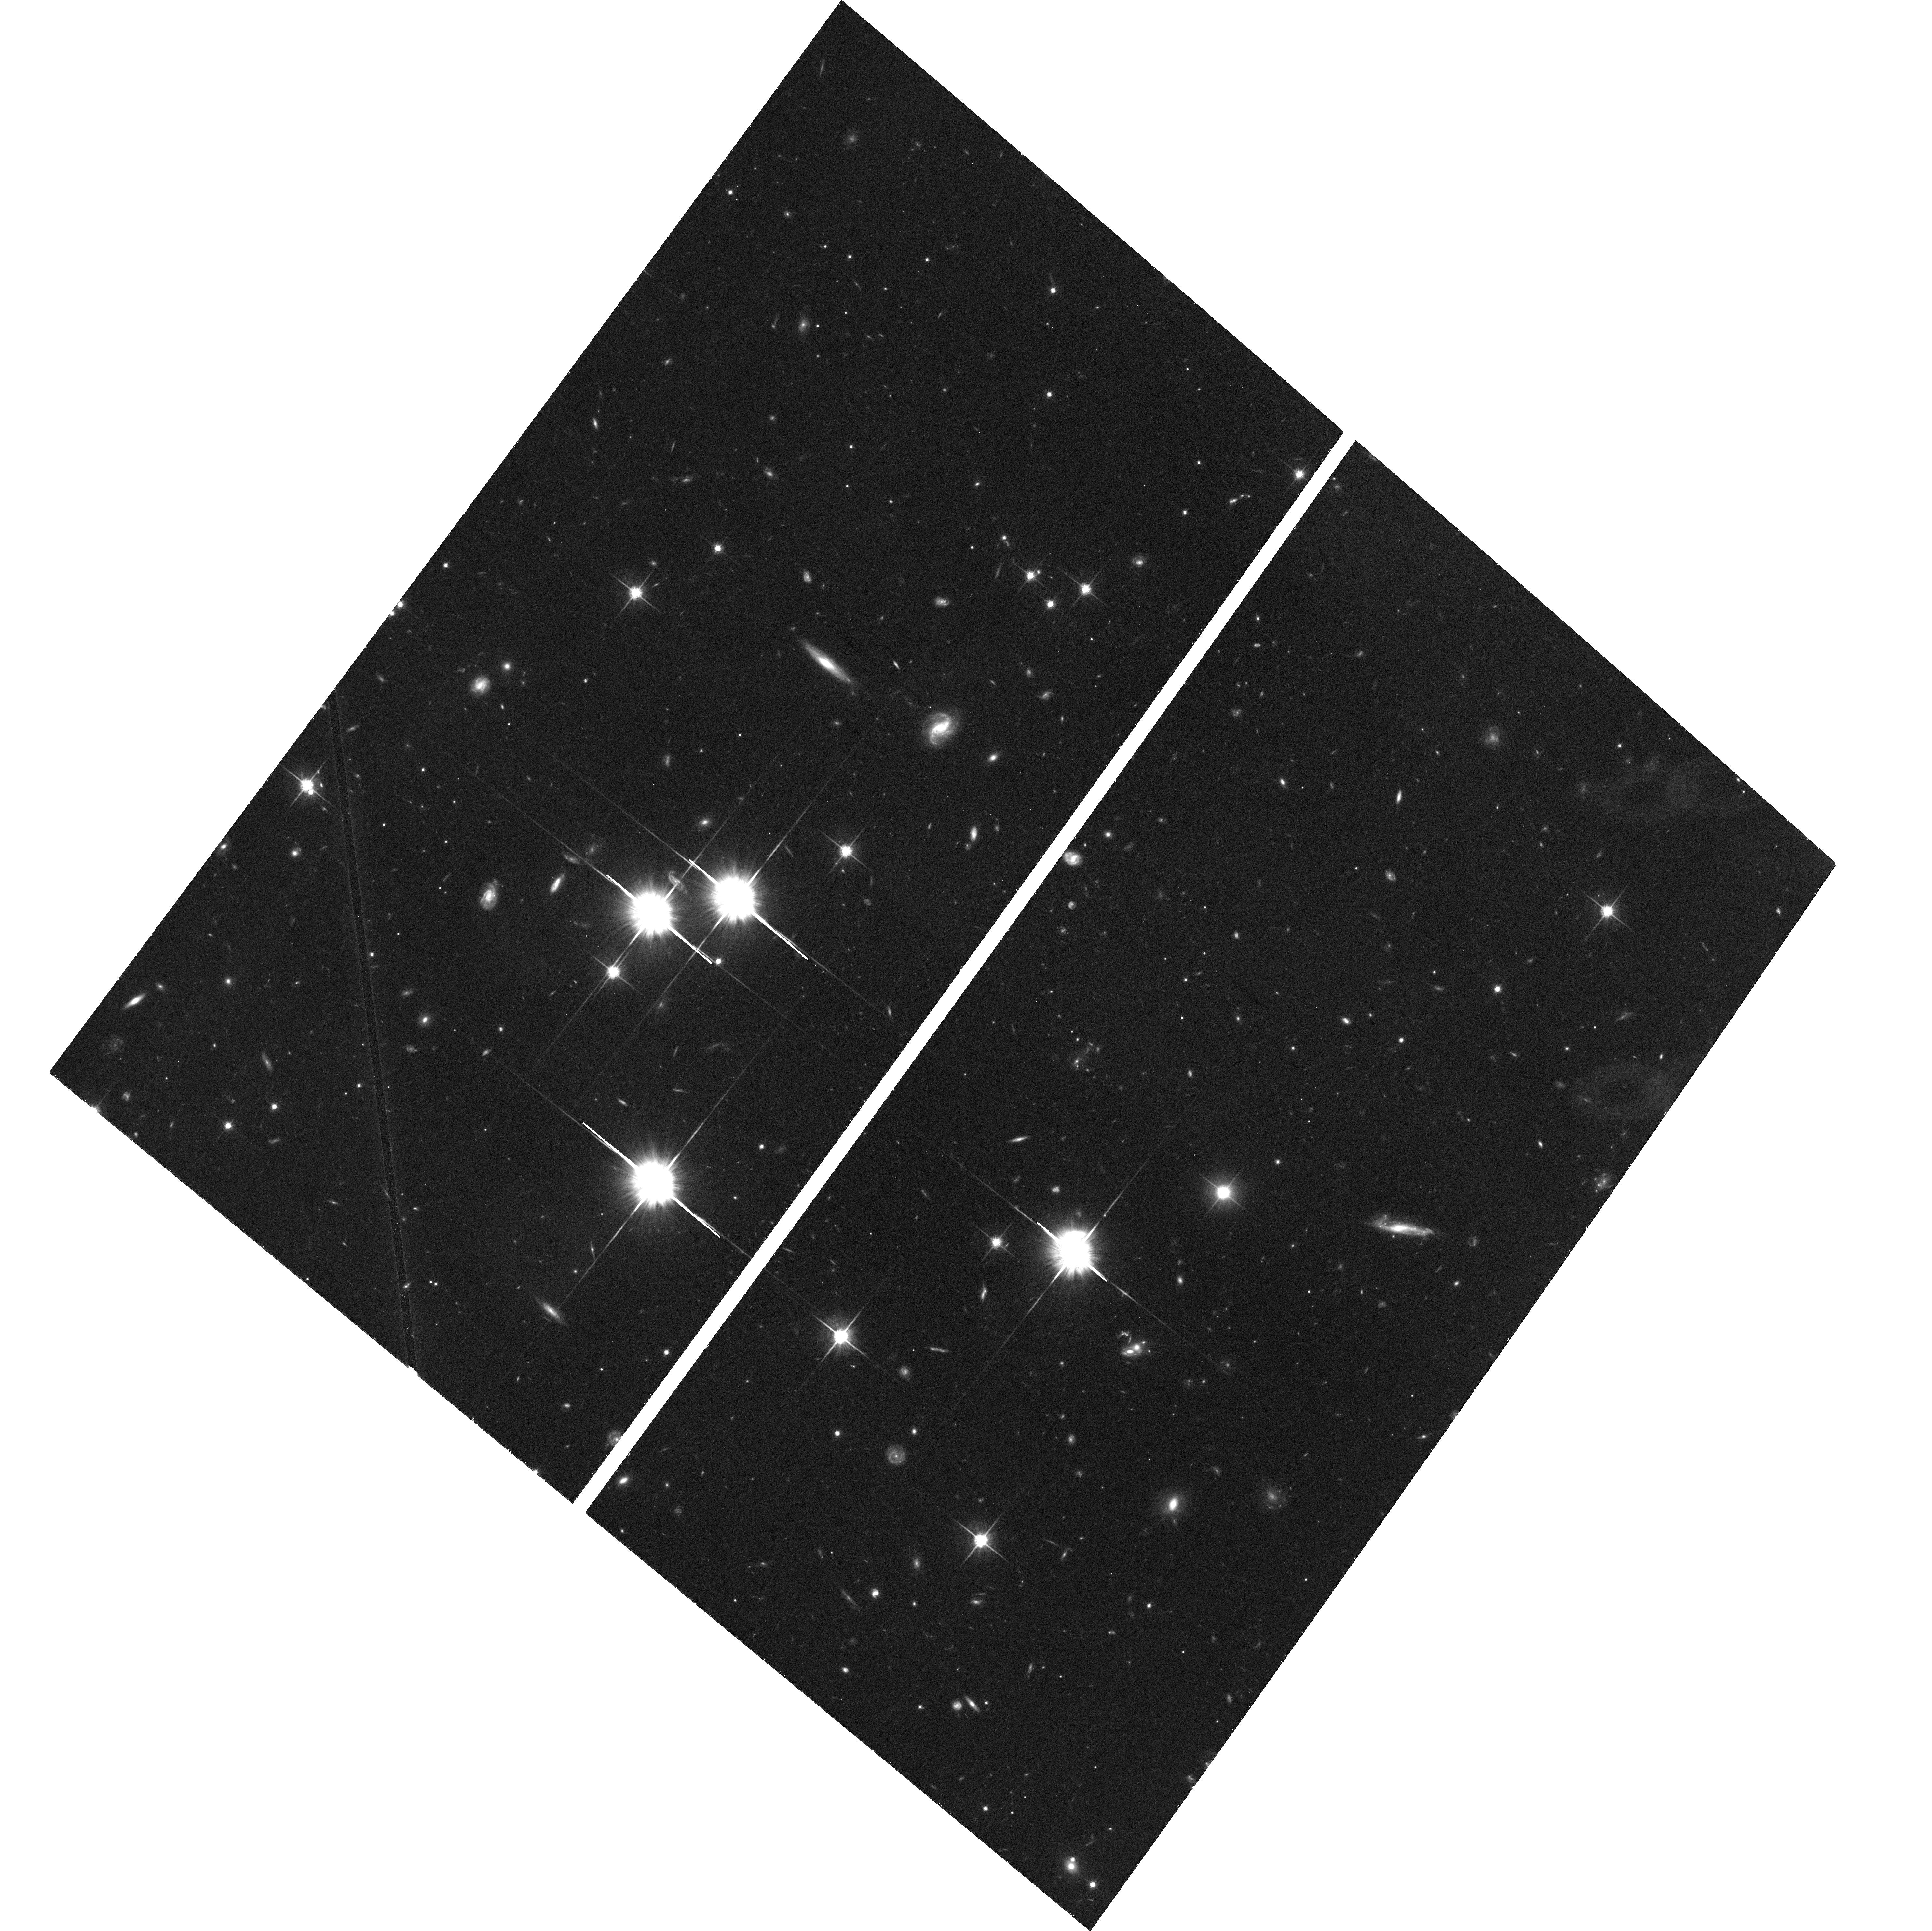
Target: 2007+777. Instrument: ACS/WFC. Filter: F814W. Exposure: 46 min. Observation ID: hst_10343_01_acs_wfc_f814w_j94e01

X-ray from misaligned FRI jets: IC/CMB emission from a fast spine? (PI: Sambruna, Rita M.)

There is evidence that FRI jets have a fast "spine", consisting of relativistically moving plasma, and a slow "wall", decelerated by entrainement of ambient gas. This opens the interesting possibility that inverse Compton scattering of the CMB photons (IC/CMB) off the relativistic electrons could contribute to the high-energy emission from the fast spine. This strongly beamed radiation is visibile only in closely aligned FRI jets, i.e., acccording to unification schemes, in BL Lac objects. Thus, we propose to observe 2 radio-selected BL Lacs with prominent radio jets to search for IC/CMB X-ray emission and confirm unification models. This study will impact models for the origin of the FRI/II division.